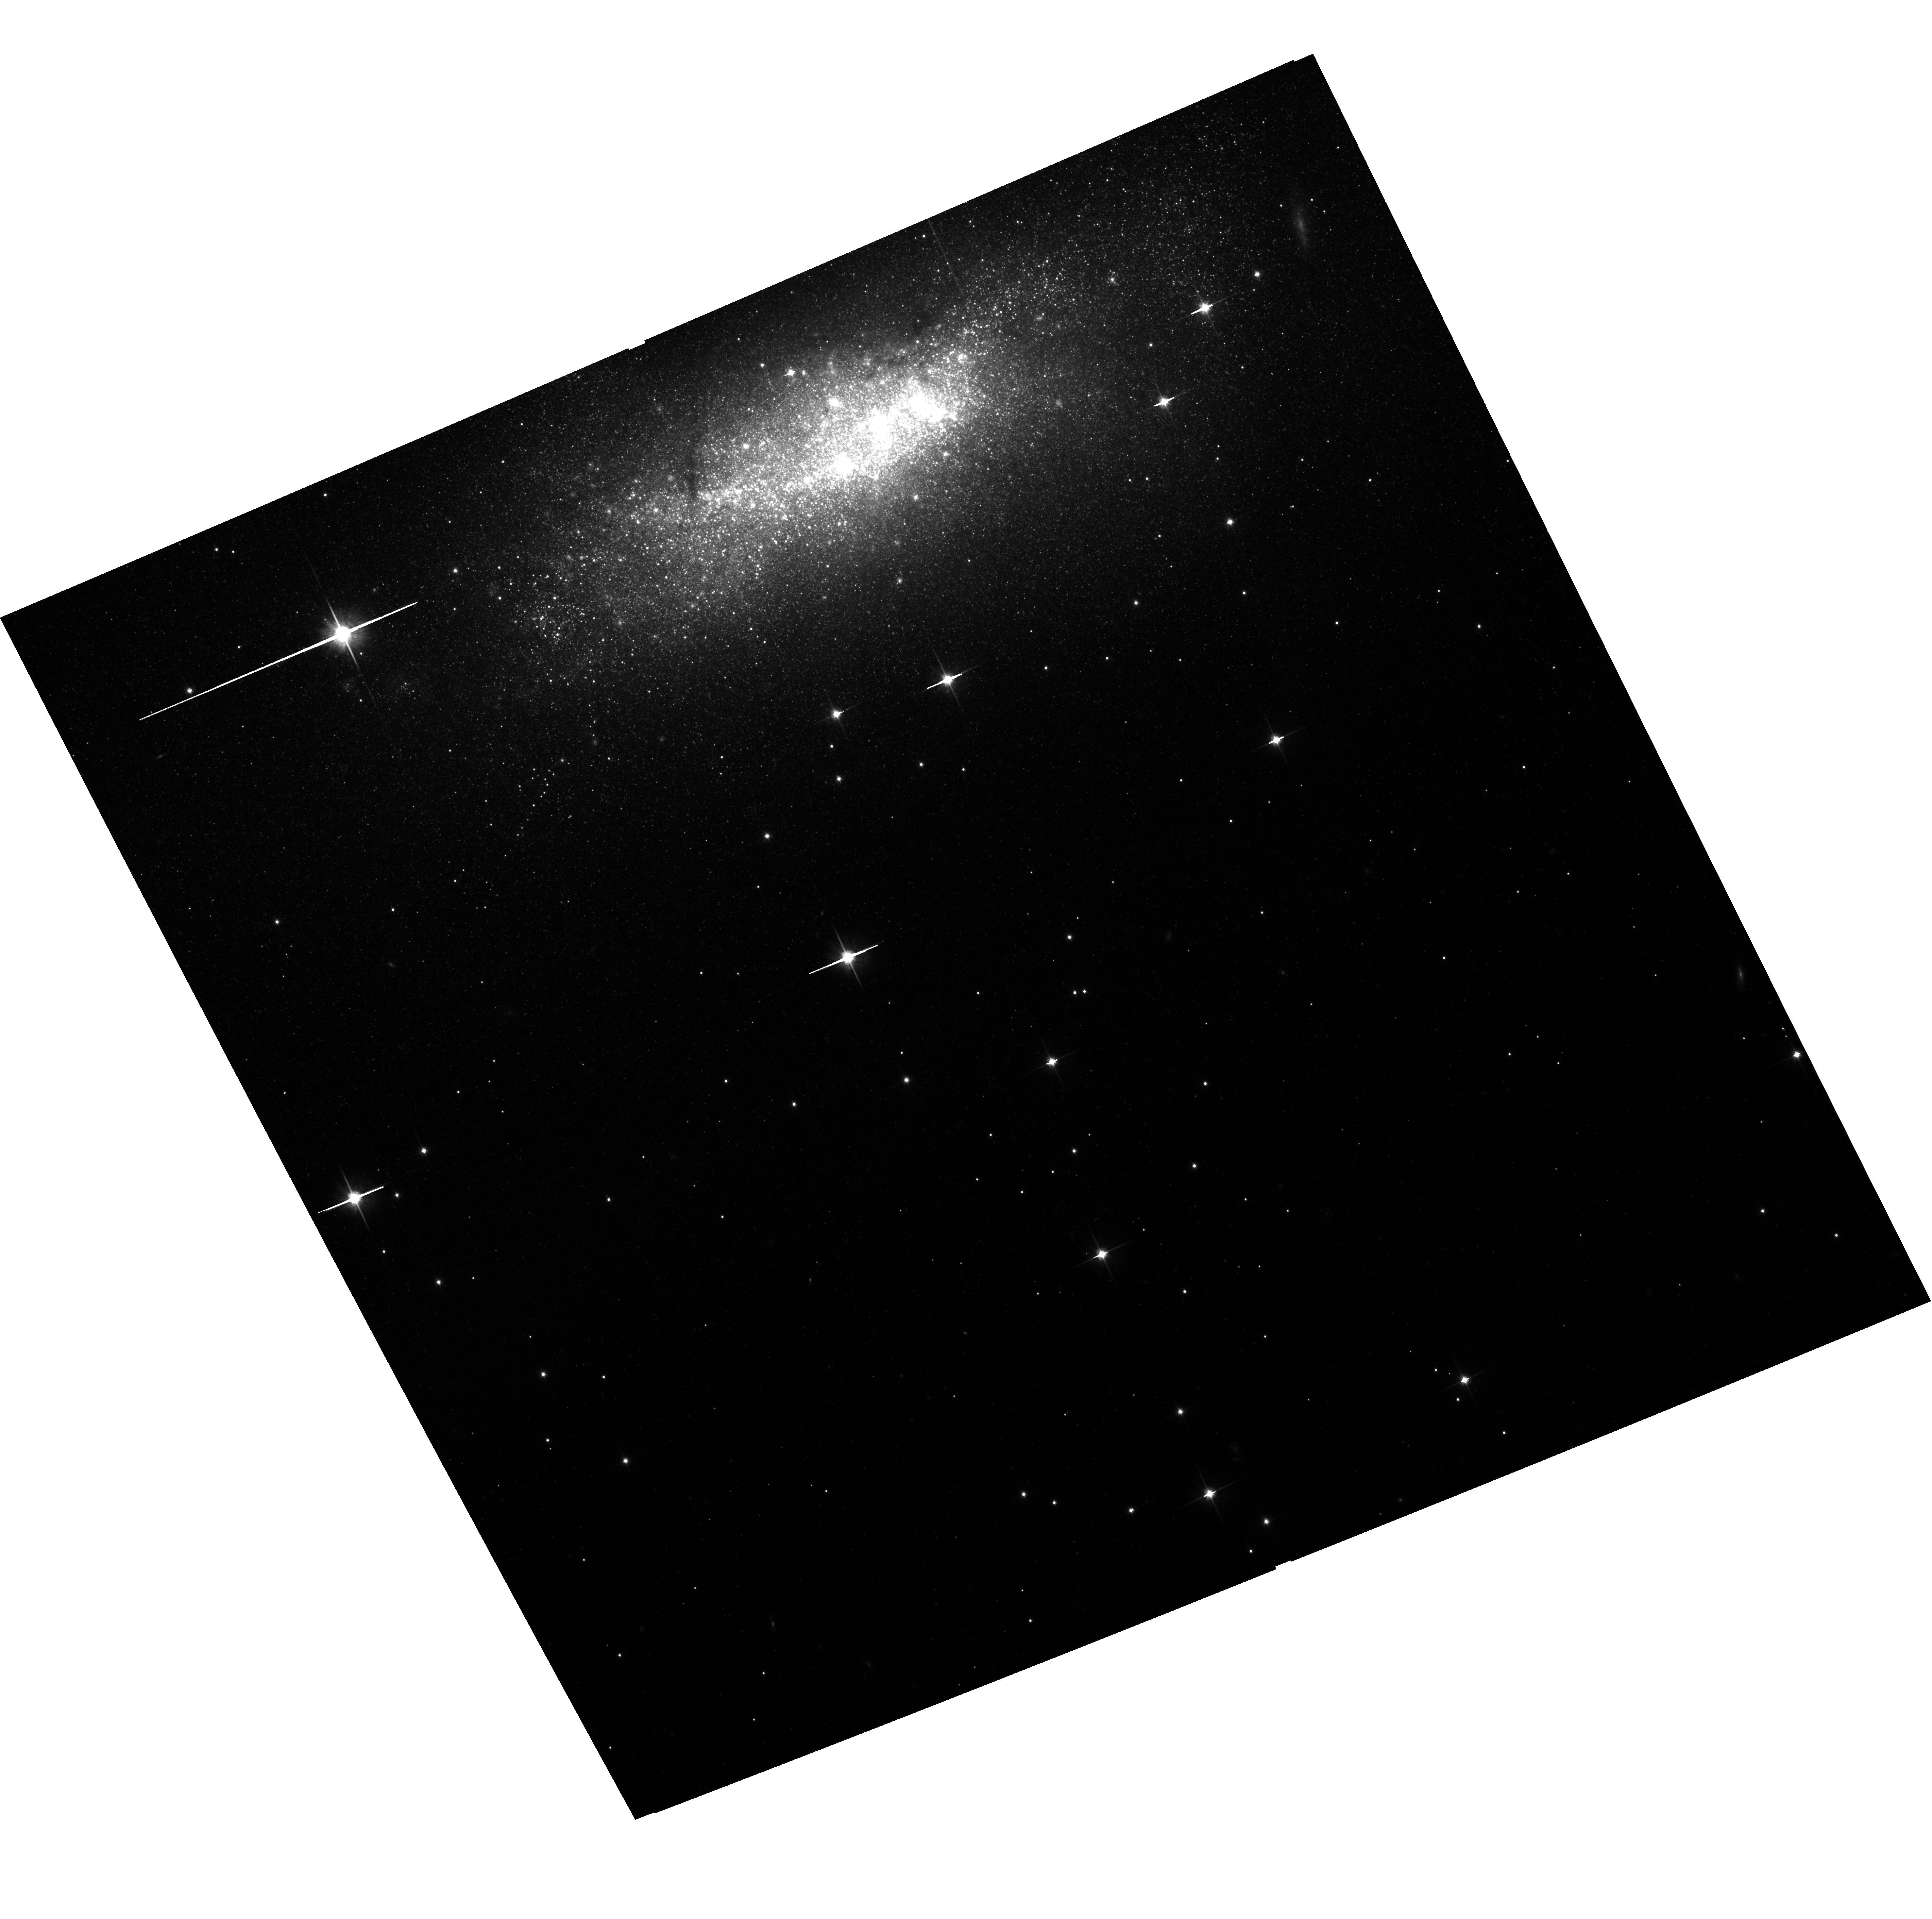
Target: NGC1569. Instrument: ACS/WFC. Filter: F814W. Exposure: 1.3 h. Observation ID: hst_10885_06_acs_wfc_f814w_j9qw06

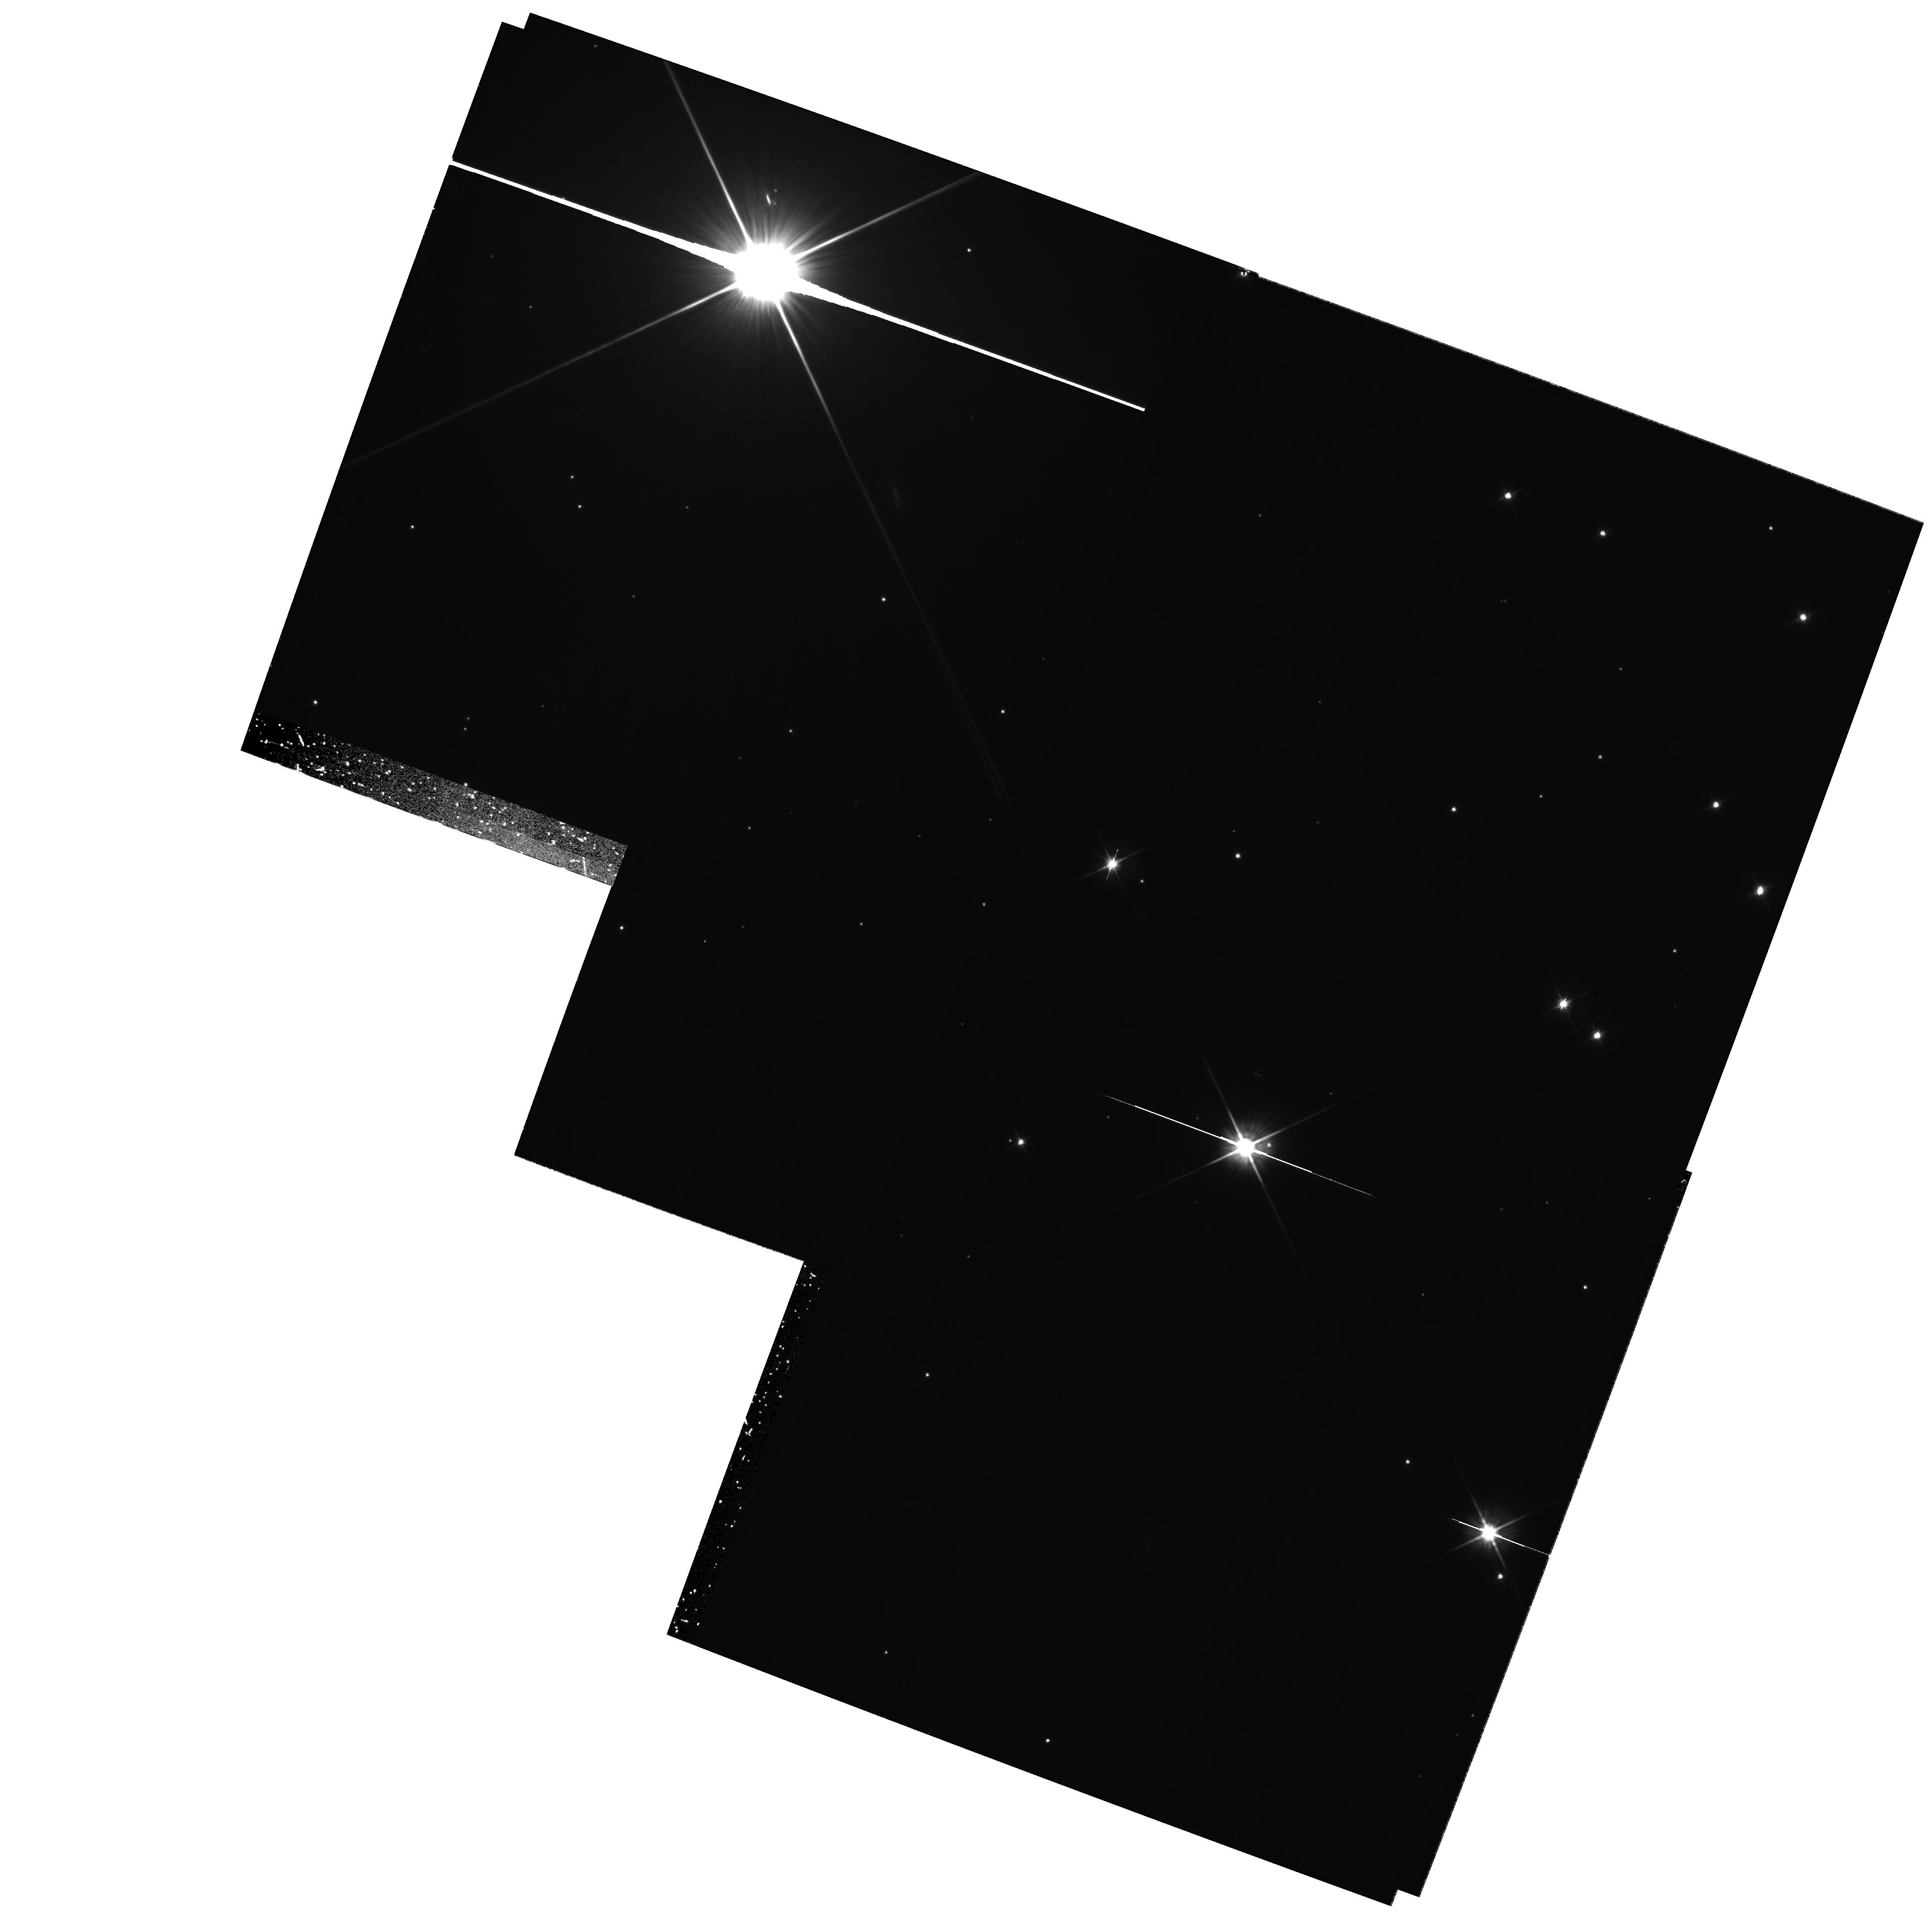
Target: field at RA 67.766°, Dec 64.734°. Instrument: WFPC2/PC. Filter: F606W. Exposure: 2.2 h. Observation ID: hst_10885_06_wfpc2_pc_f606w_u9qw06

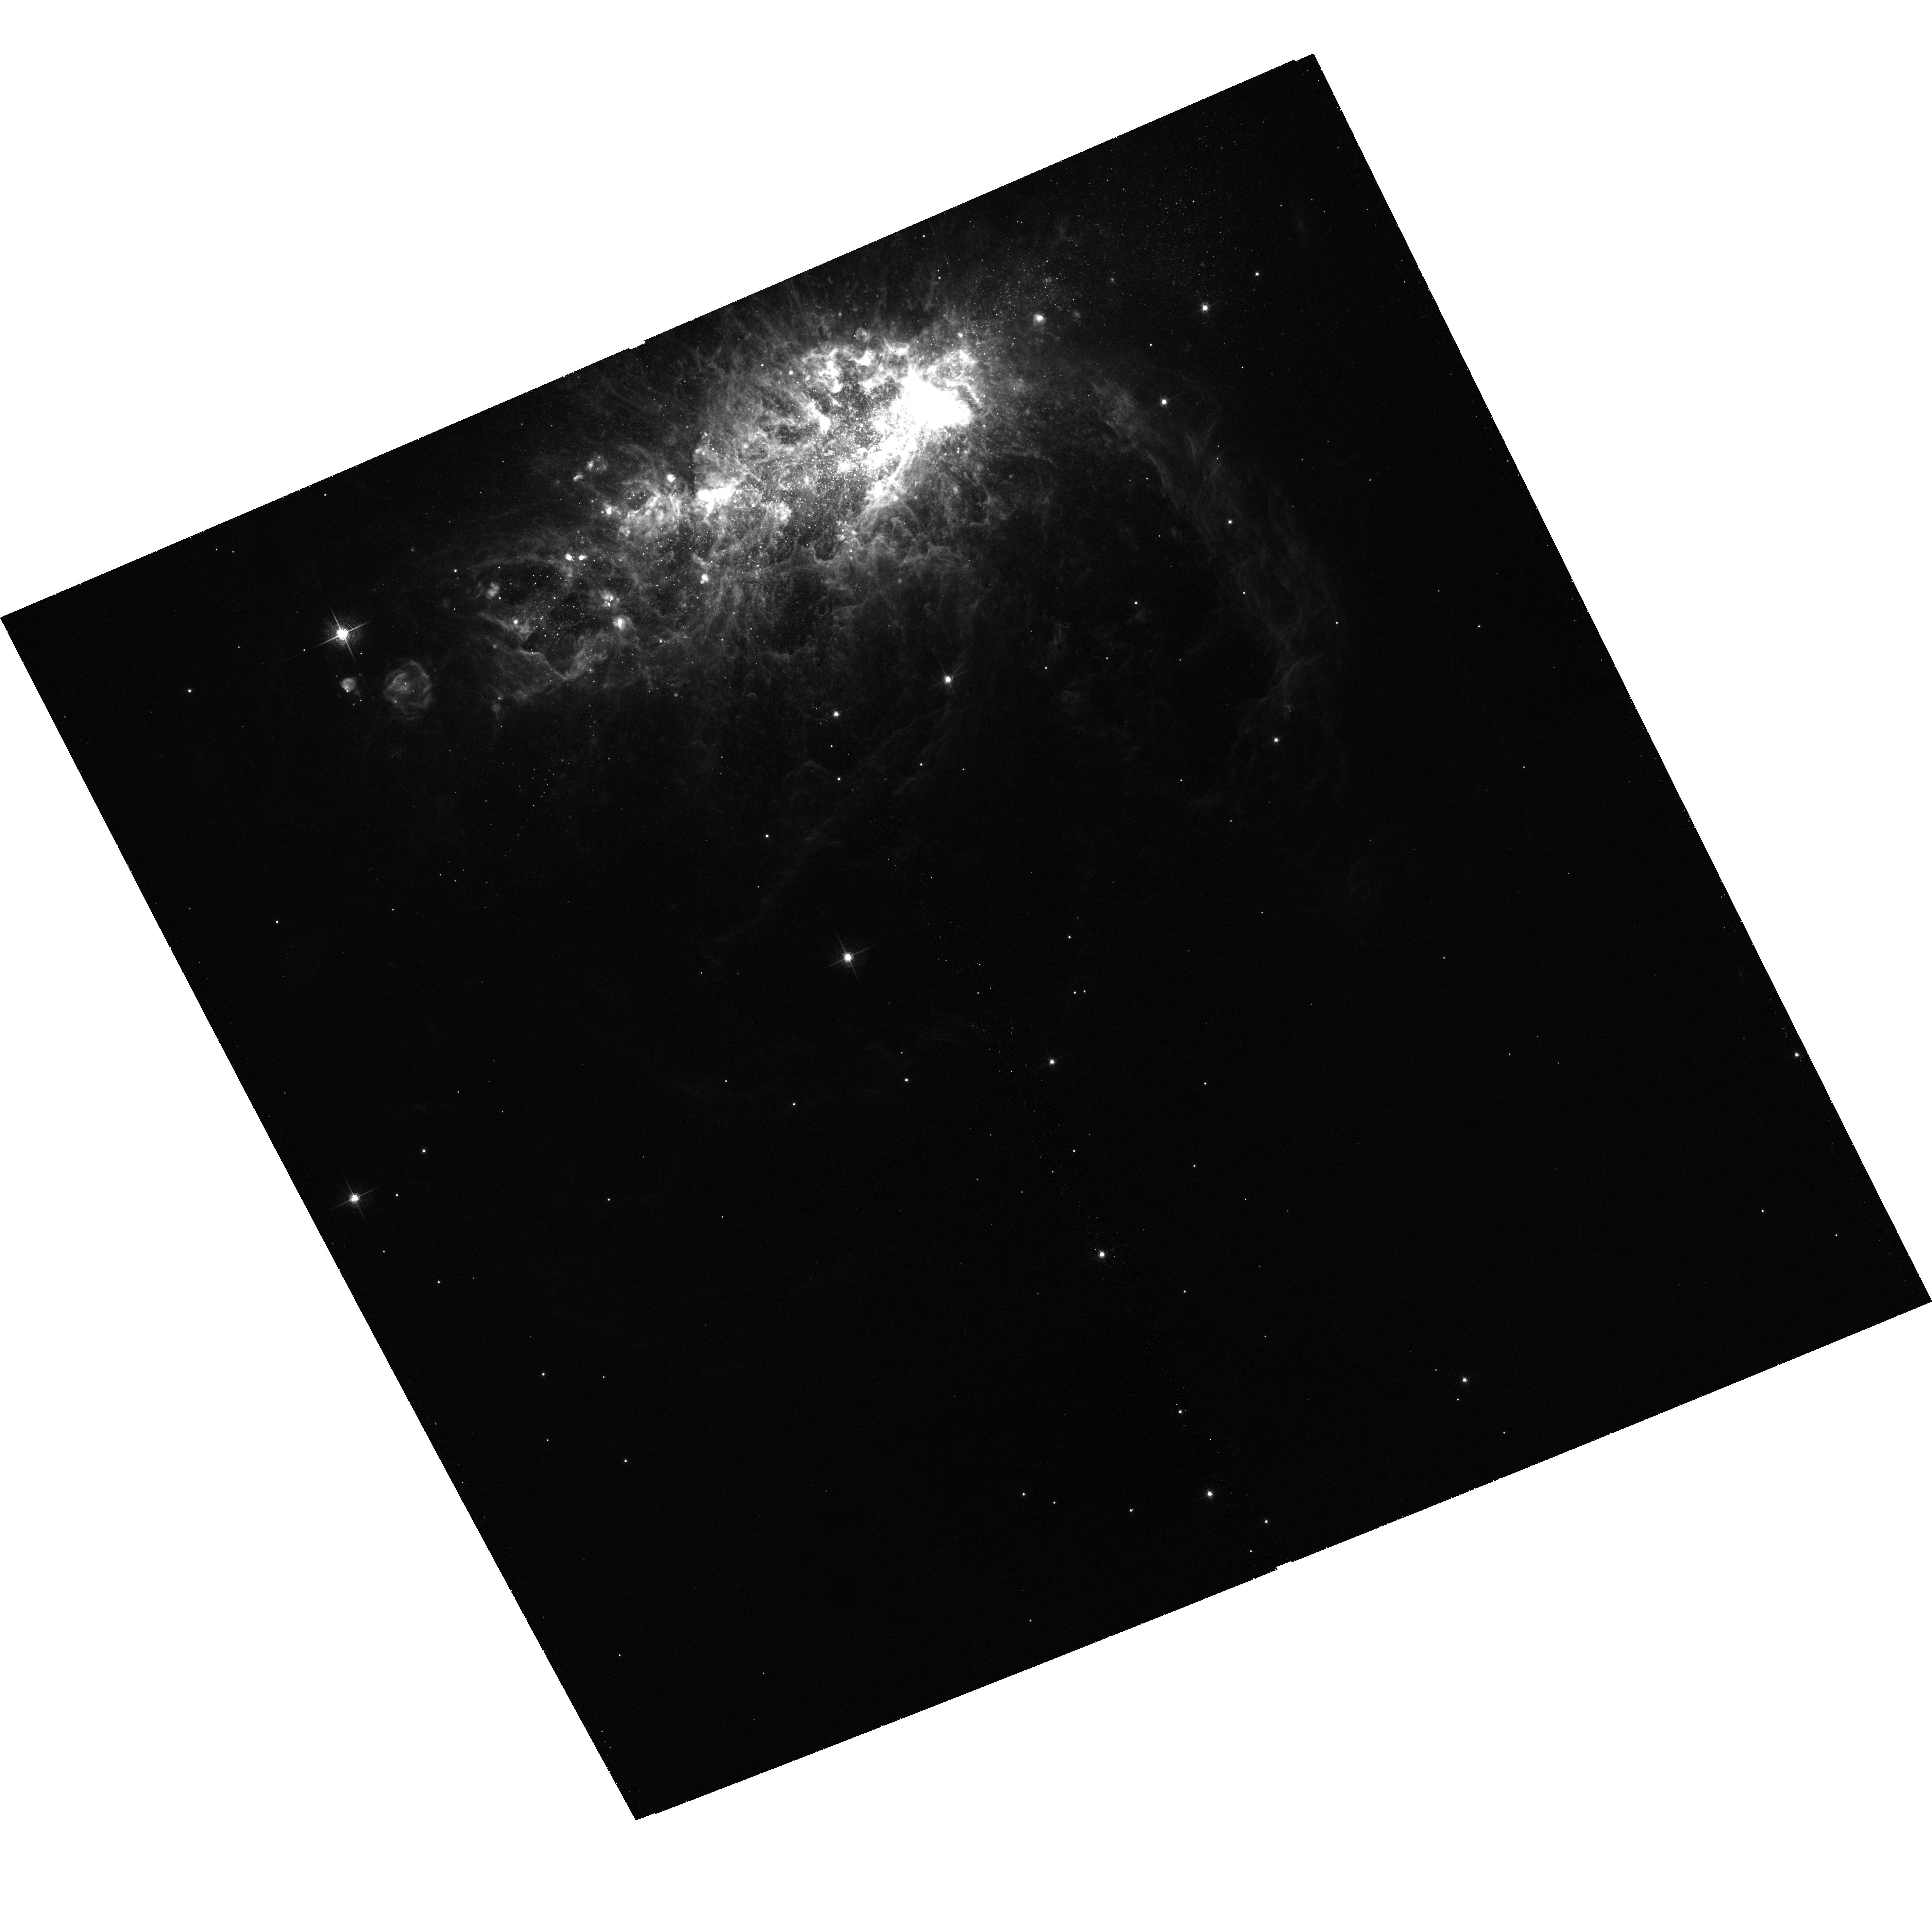
Target: NGC1569. Instrument: ACS/WFC. Filter: F658N. Exposure: 1.3 h. Observation ID: hst_10885_06_acs_wfc_f658n_j9qw06

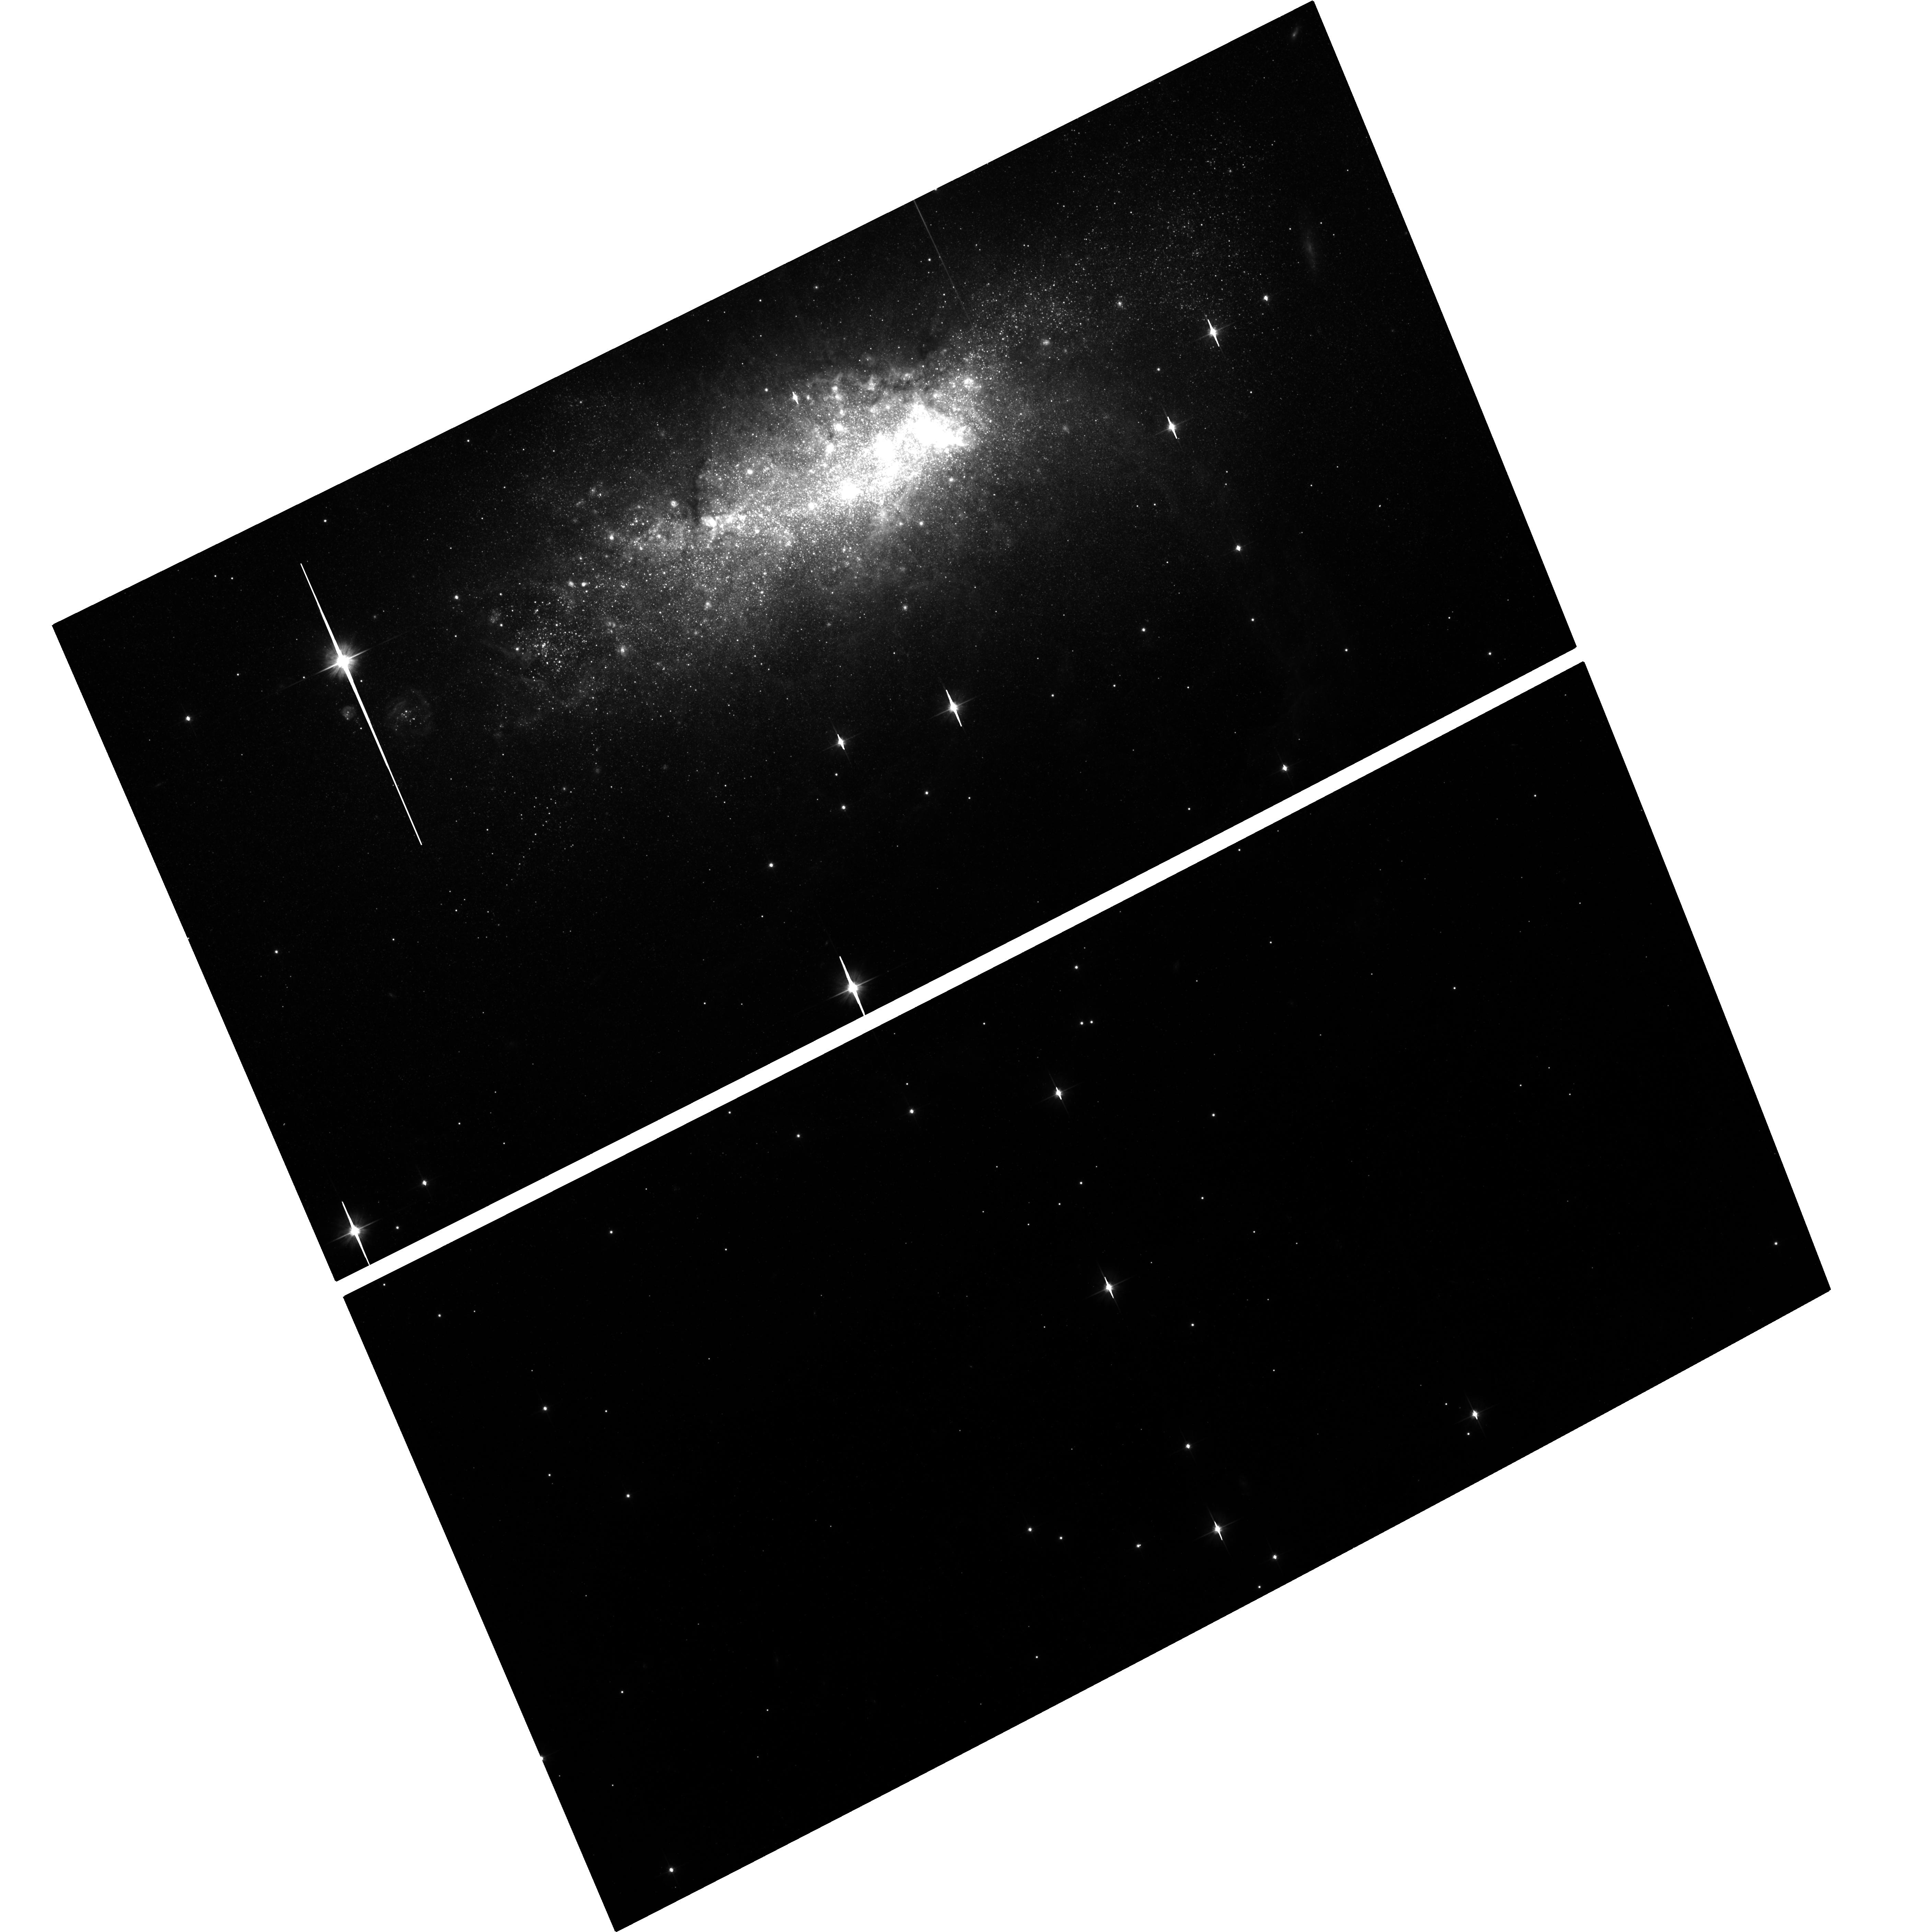
Target: NGC1569. Instrument: ACS/WFC. Filter: F606W. Exposure: 2.6 h. Observation ID: hst_10885_05_acs_wfc_f606w_j9qw05

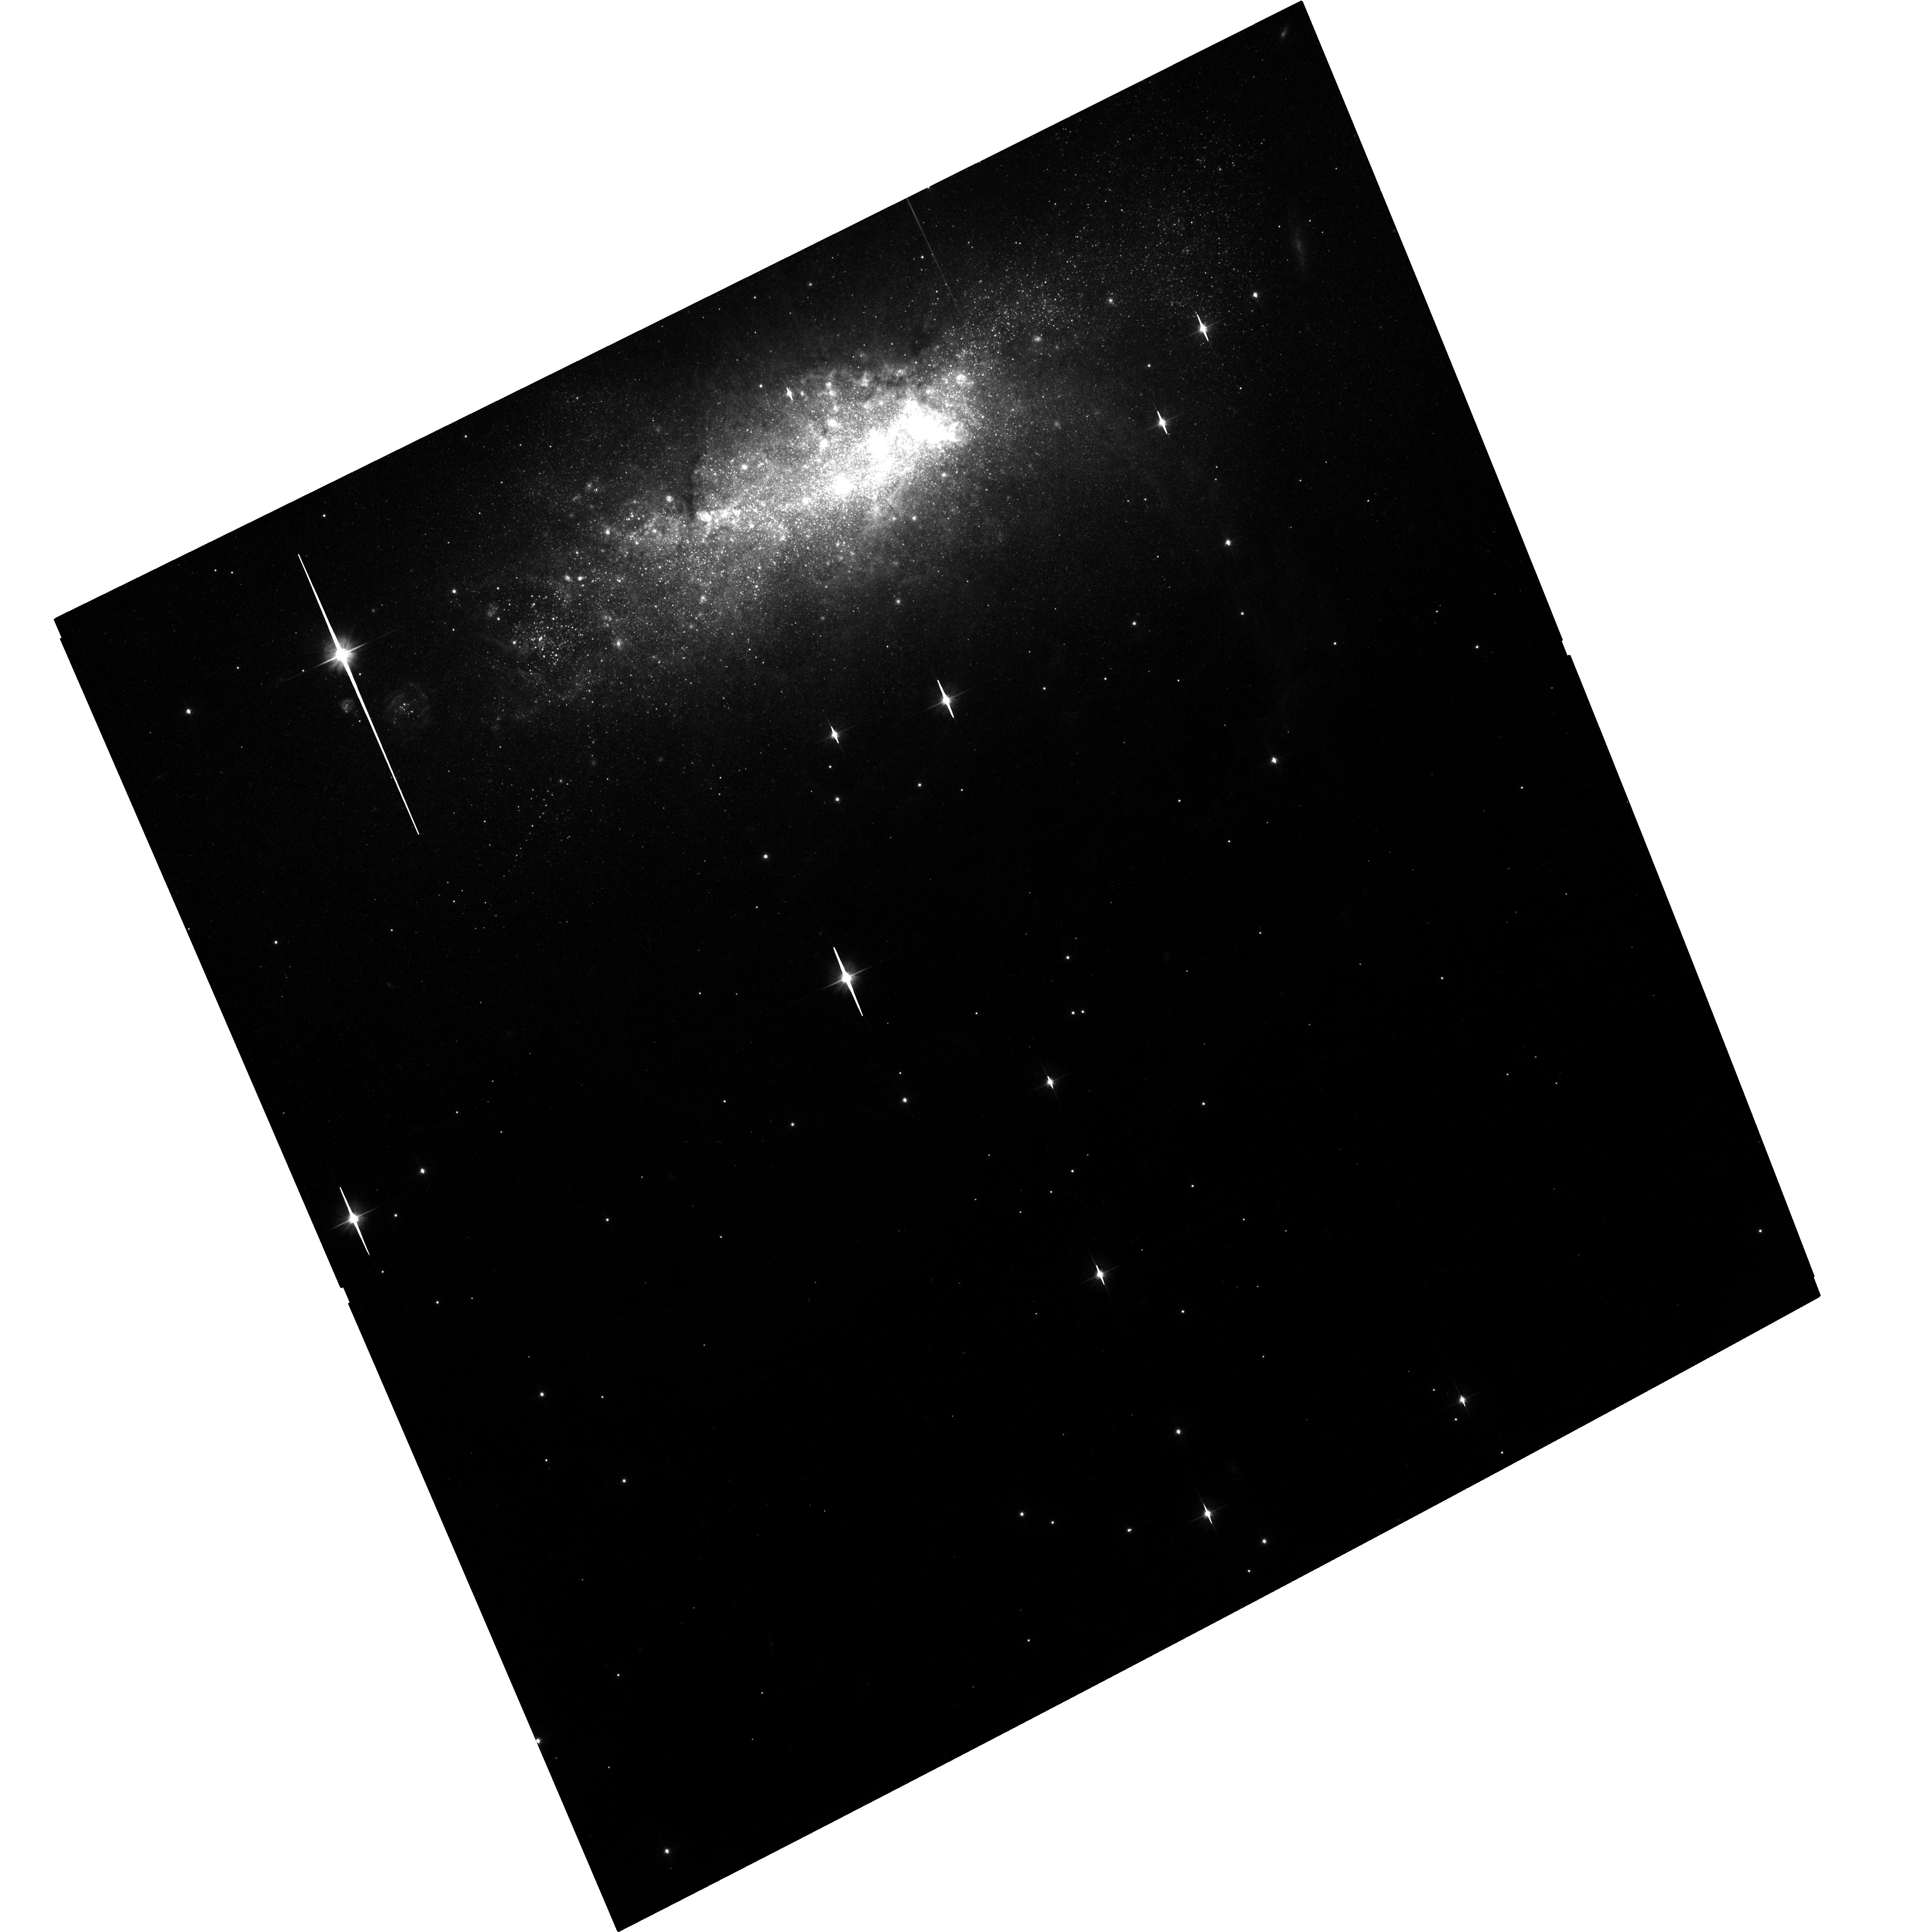
Target: NGC1569. Instrument: ACS/WFC. Filter: F606W. Exposure: 5.4 h. Observation ID: hst_10885_02_acs_wfc_f606w_j9qw02

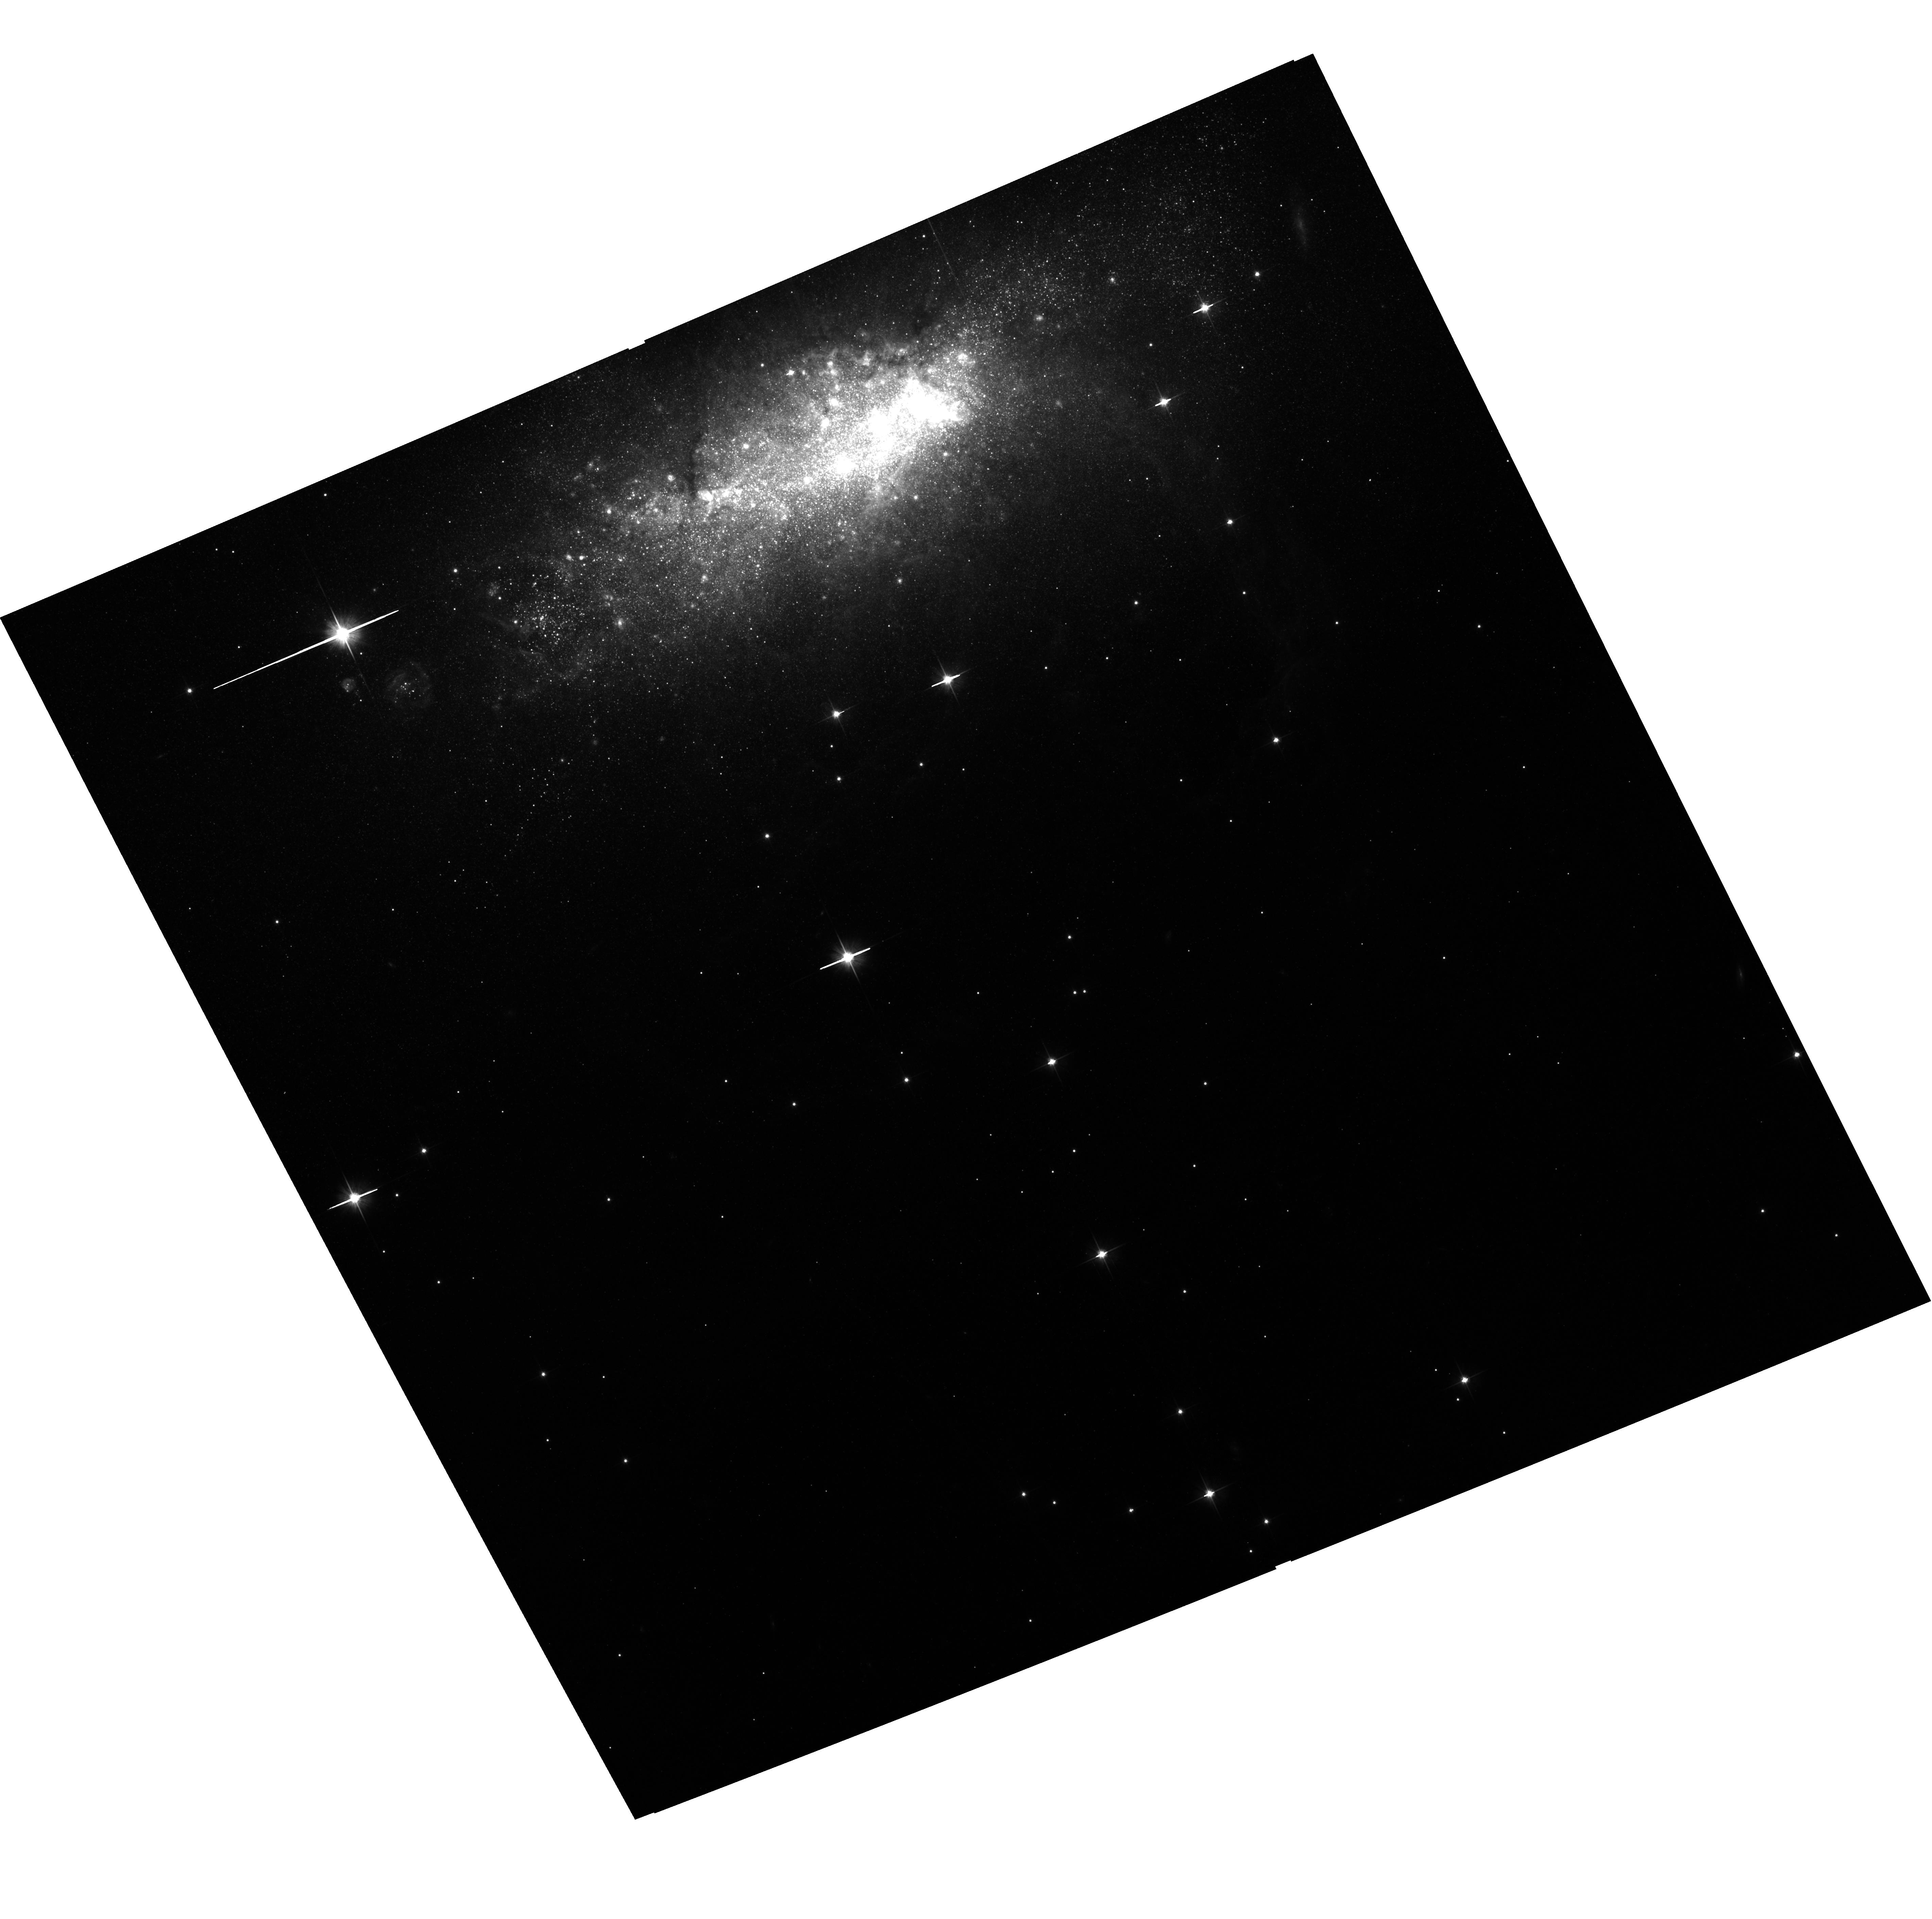
Target: NGC1569. Instrument: ACS/WFC. Filter: F606W. Exposure: 1.1 h. Observation ID: hst_10885_06_acs_wfc_f606w_j9qw06

Deep Photometry of NGC 1569: Understanding the Closest and Strongest Starburst of the Nearby Universe (PI: Aloisi, Alessandra)

Massive starbursts drive the evolution of galaxies at high redshift, but they can only be studied in detail in the nearby Universe where they are much rarer. The dwarf irregular galaxy NGC 1569 at 2.2 Mpc is the closest example of a true starburst. It has sustained exceptionally high star formation (SF) activity over the last Gyr, 2-3 orders of magnitude higher than in normal dwarf irregulars and spirals. This SF has been probed extensively by previous HST observations that have reached just below the tip of the red giant branch (RGB). But the data have not been able to constrain the more ancient SF history (SFH), so that our understanding remains very incomplete. It is an open question whether NGC 1569 just started to form stars around 1 Gyr ago, or whether significant SF was already active before that. We do not know what triggered the recent SF, how long the current intense SF activity has been going on, and whether such SF activity has been a more common occurrence in the past history of this galaxy. More importantly, most of these questions remain unanswered for other starburst galaxies in the nearby and distant universe as well. HST is the only telescope that can do the necessary crowded-field photometry to resolve these issues. We propose to use ACS/WFC to build a deep I vs. V-I color-magnitude diagram (CMD) that goes some 4 magnitudes deeper than the RGB tip. This will detect and characterize the red clump (RC) and horizontal branch (HB) features. The CMD will be interpreted by fitting synthetic CMDs constructed from evolutionary tracks to infer the SFH. The joint constraints from the presence, apparent magnitude, and width of the RC, HB and RGB features will independently constrain both the age and metallicity of the old and evolved stellar population of NGC 1569, the presence of multiple bursts if any, and their duration and metallicity spread. This will reveal the evolutionary status over cosmic time, and more generally will constrain the processes at play in the origin and evolution of galaxies. This project is only possible because of the high sensitivity of ACS, and it can be done very efficiently because of the location of NGC 1569 in the CVZ. Since NGC 1569 is so close, it may be the only nearby starburst for which these issues can be addressed in the foreseeable future.